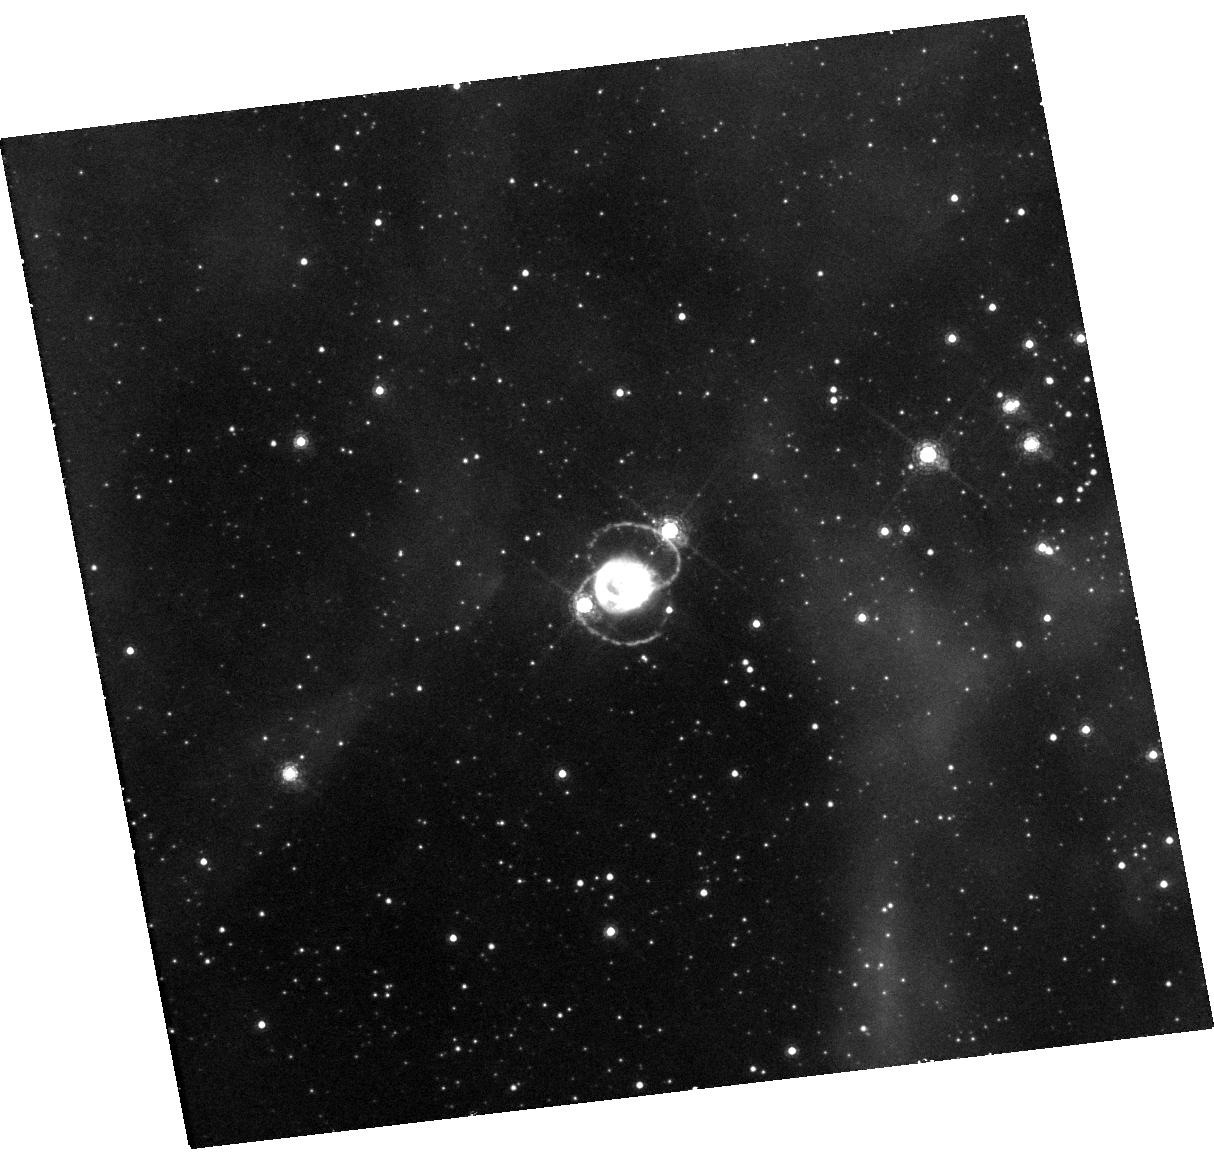
Target: SN-1987A. Instrument: WFC3/UVIS. Filter: F657N. Exposure: 48 min. Observation ID: hst_15928_22_wfc3_uvis_f657n_ie2222

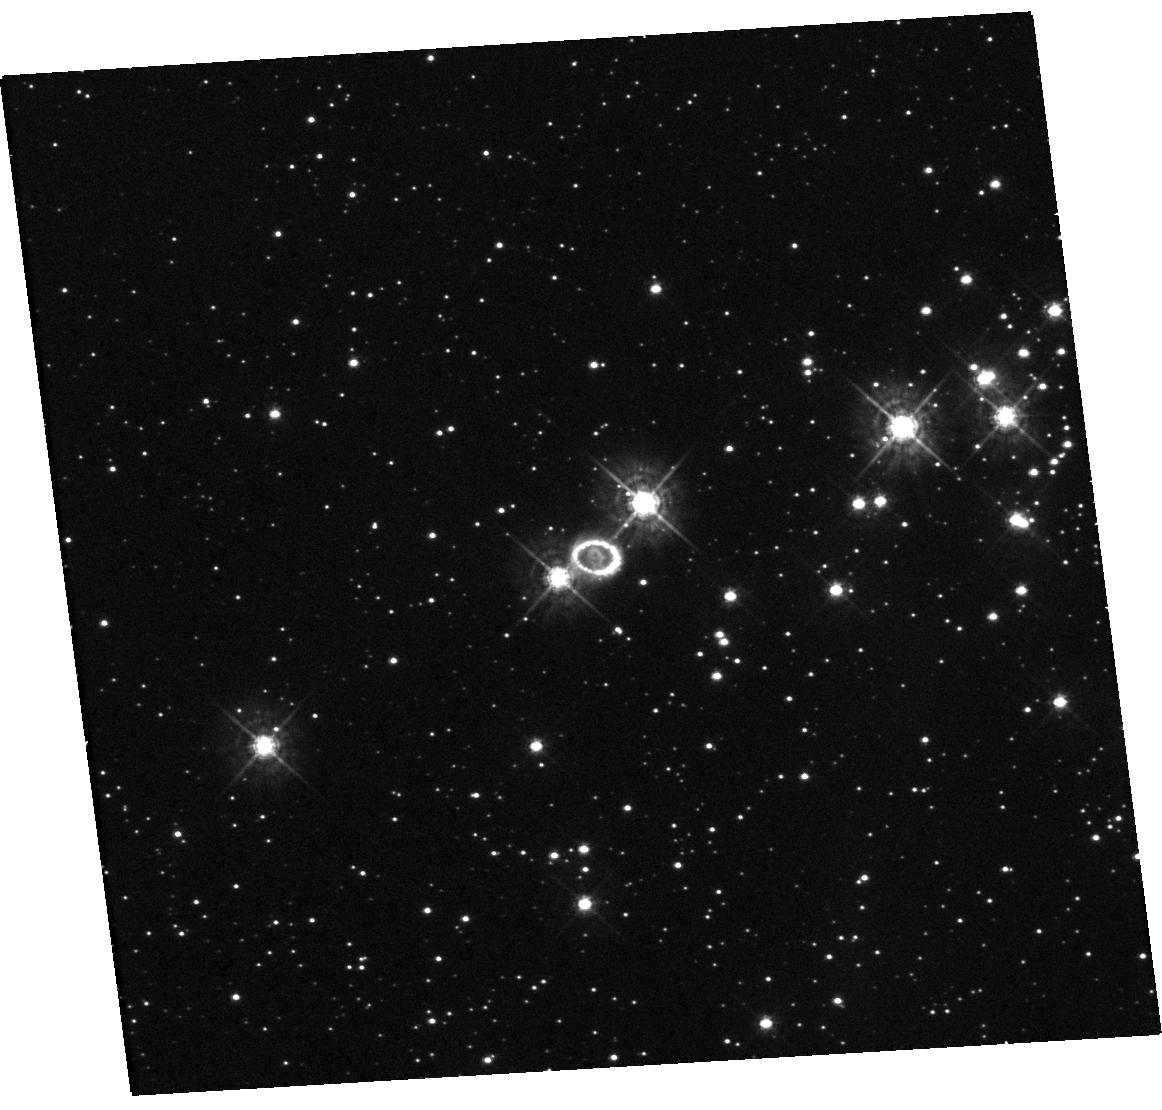
Target: SN-1987A. Instrument: WFC3/UVIS. Filter: F438W. Exposure: 19 min. Observation ID: hst_15928_21_wfc3_uvis_f438w_ie2221

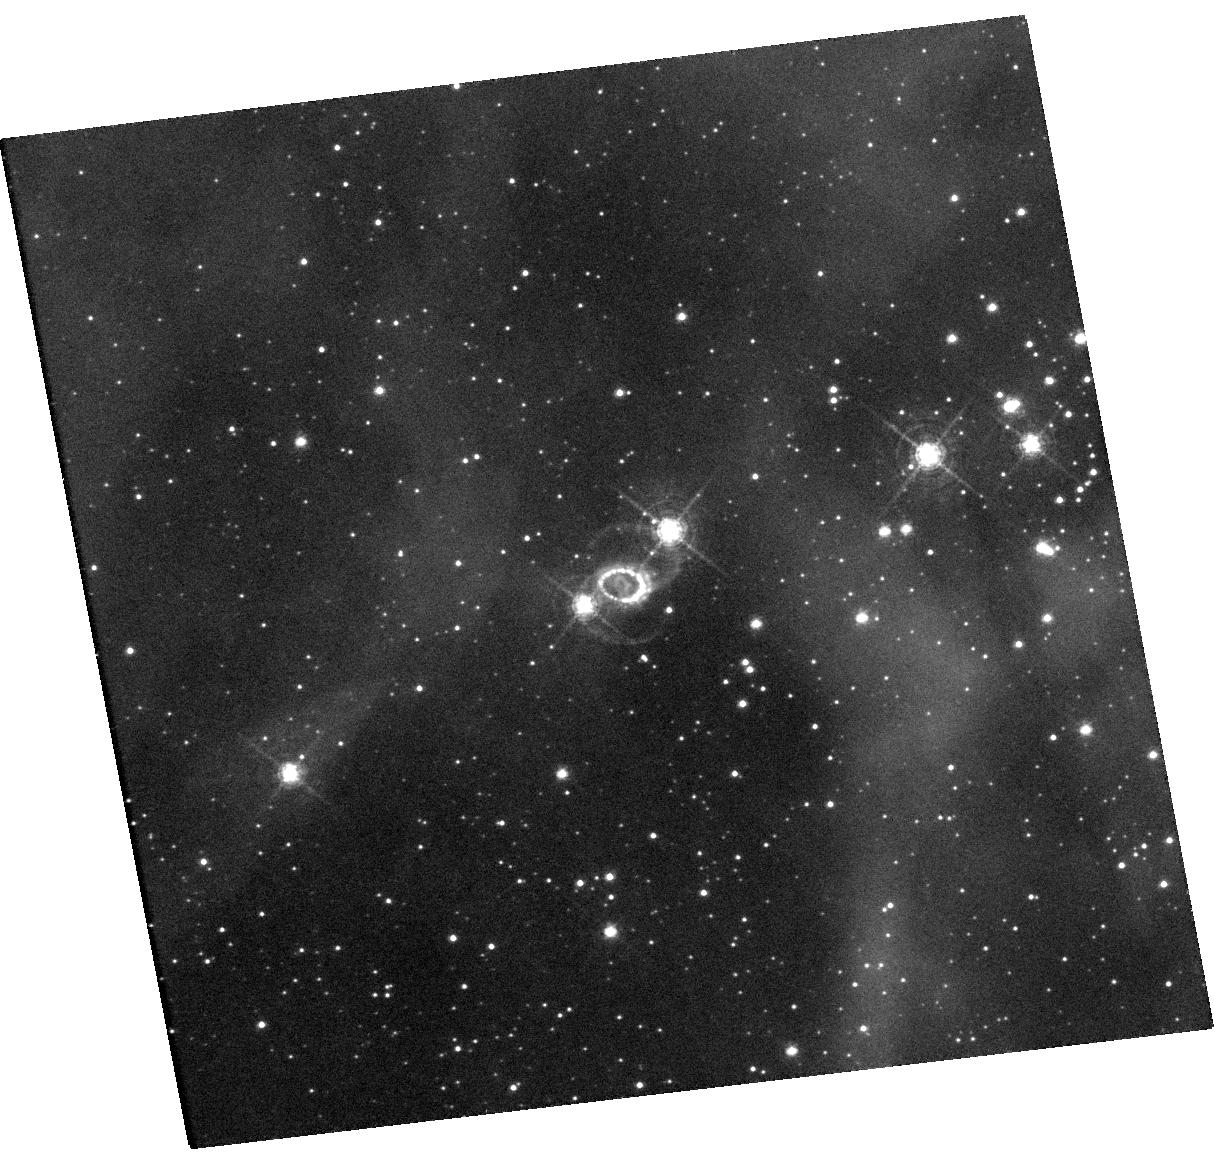
Target: SN-1987A. Instrument: WFC3/UVIS. Filter: F502N. Exposure: 1.6 h. Observation ID: hst_15928_22_wfc3_uvis_f502n_ie2222

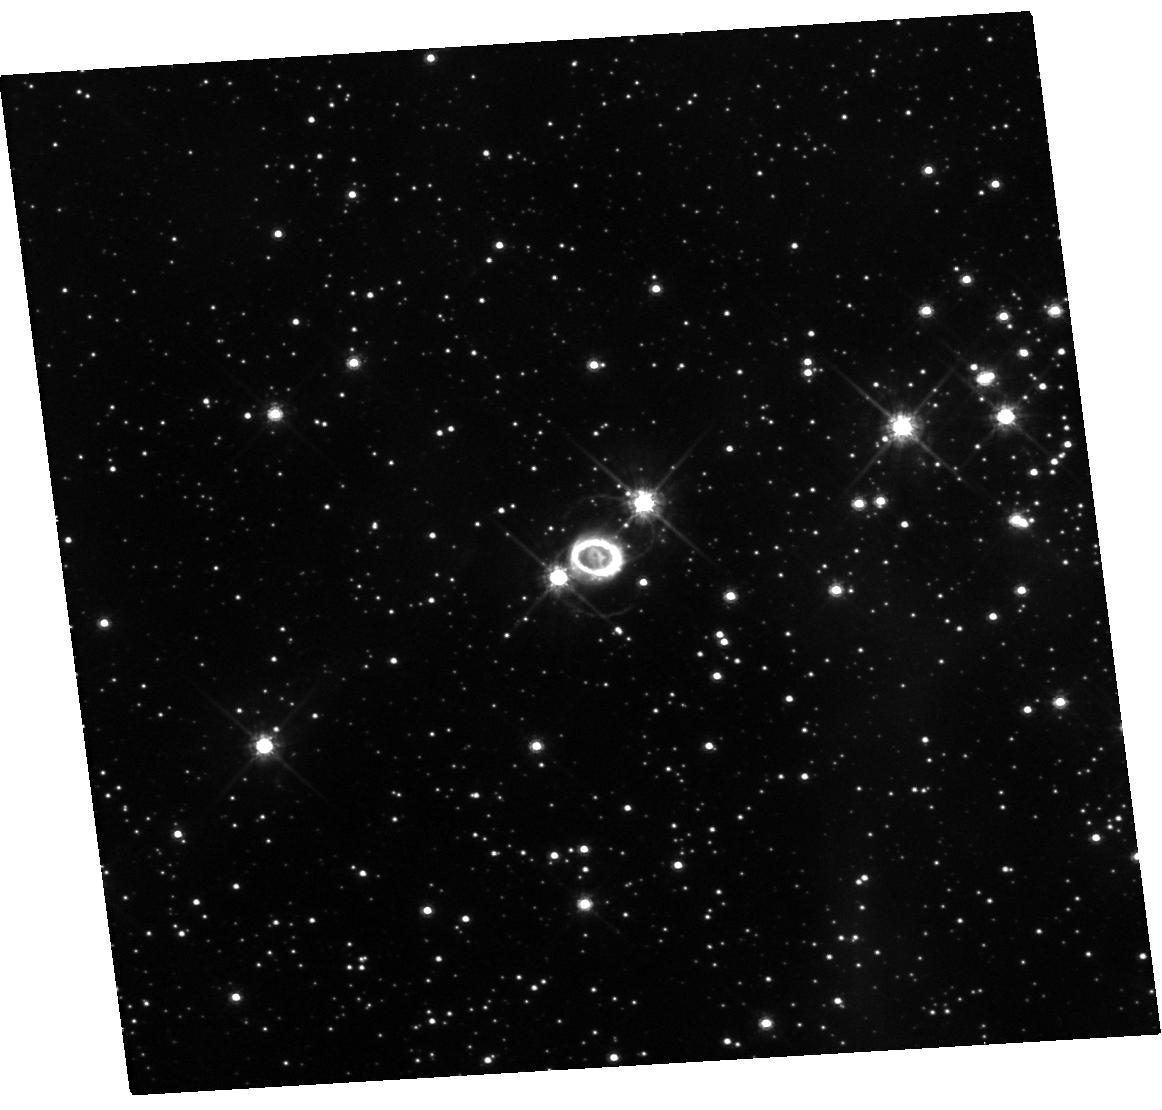
Target: SN-1987A. Instrument: WFC3/UVIS. Filter: F625W. Exposure: 19 min. Observation ID: hst_15928_21_wfc3_uvis_f625w_ie2221

Imaging the transition of SN 1987A to SNR 1987A (PI: Fransson, Claes)

SN 1987A is the great supernova (SN) of the HST era. An unbroken string of observations is the essential tool for detecting change and establishing a uniform legacy archive. Previous imaging has shown that the SN ejecta has changed from being powered by radioactive 44Ti up to day 5000, to being powered by the X-rays from the ring collision. This is seen both in the light curve and the rapidly changing morphology of the ejecta. As the X-rays penetrate further in we expect the metal rich core to also become illuminated. As the ejecta expand the dust in the center may become transparent and our limits on a compact object will become stronger, or yield a detection. Also the circumstellar ring surrounding the SN is undergoing a dramatic change. After a rapid increase, the flux reached a maximum around day 8000 and is now decaying rapidly. This marks the final destruction of the ring and we estimate that by 2025 it will be dissolved. At the same time, diffuse emission and new hot spots outside the inner ring are becoming visible, providing a tool to study the unknown circumstellar environment outside the ring. Imaging in both narrow and broad bands allow us to follow these developments. The HST observations have a unique blend of photometric fidelity and angular resolution that makes them the indispensable partner to ongoing ground-based, X-ray and sub-mm ALMA observations, providing the morphology of both the inner metal rich core and the H-rich envelope. They will also be a necessary complement to our approved STIS and COS observations and by 2019 also of the JWST GTO observations. This is a long term study: given the rapid change we see, sampling every year is necessary.